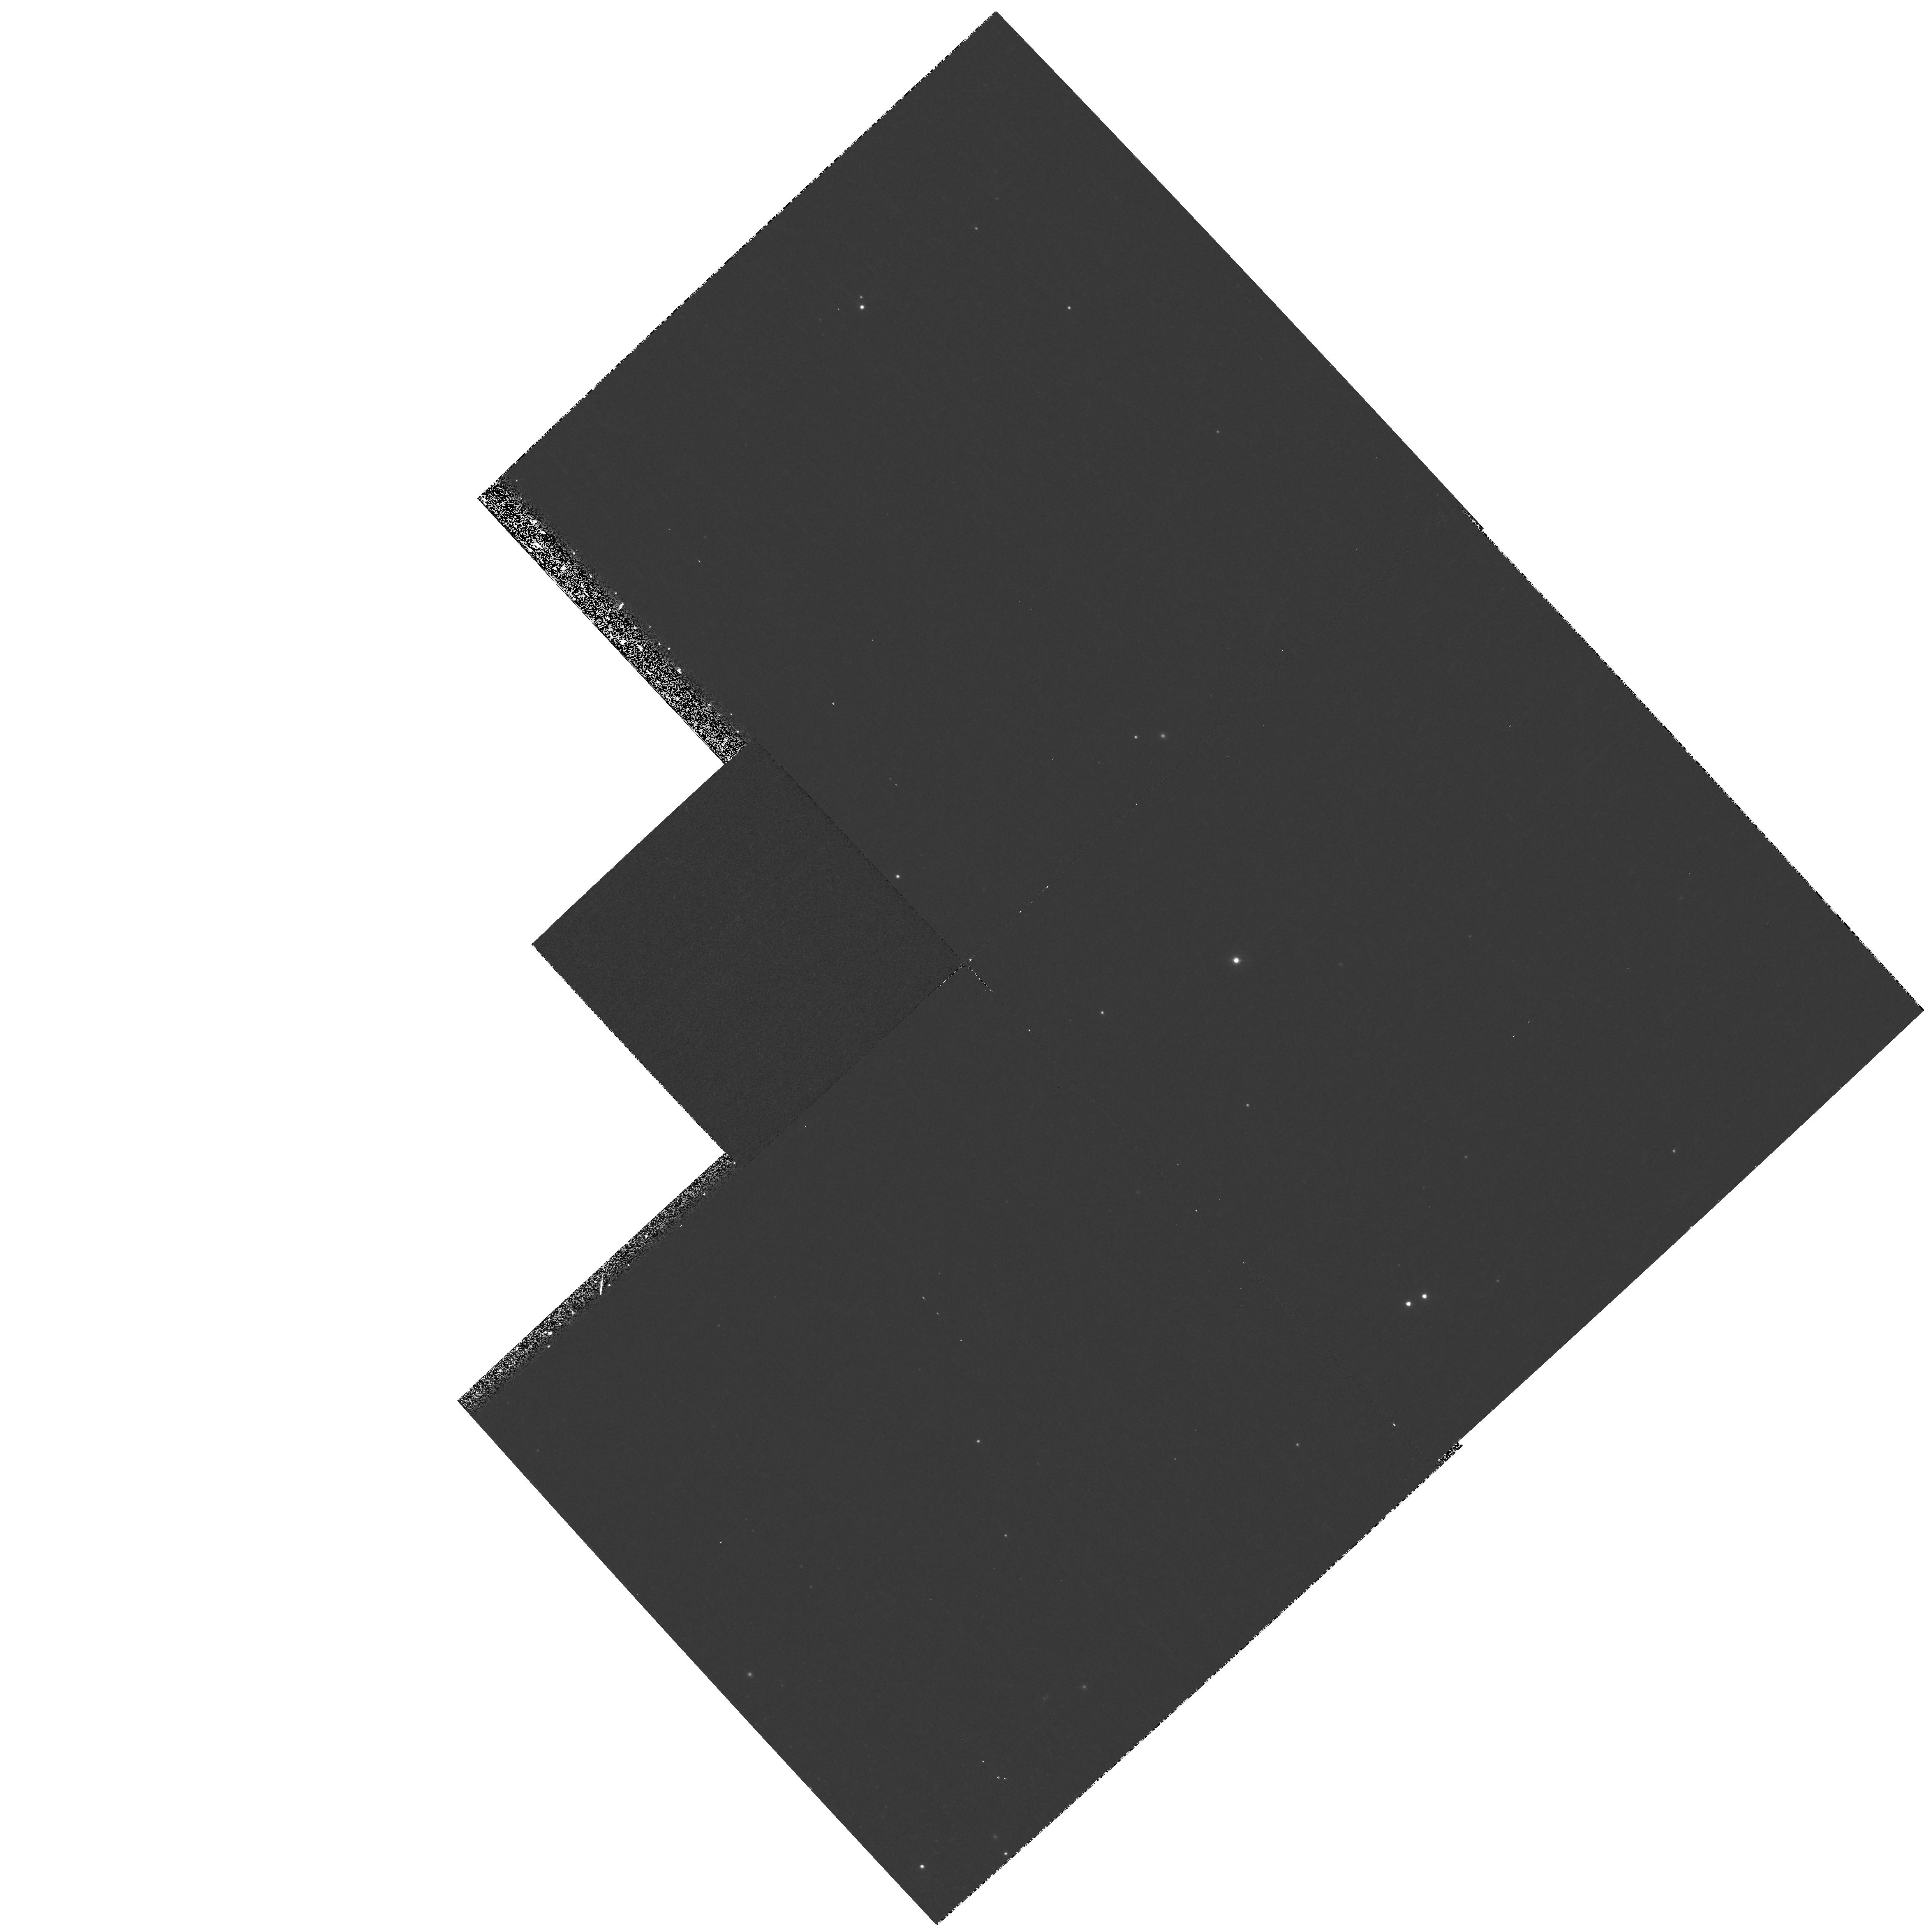
Target: field at RA 201.273°, Dec -42.962°
Instrument: WFPC2/PC
Filter: F336W
Exposure: 23 min
Observation ID: hst_8119_02_wfpc2_pc_f336w_u5ce02

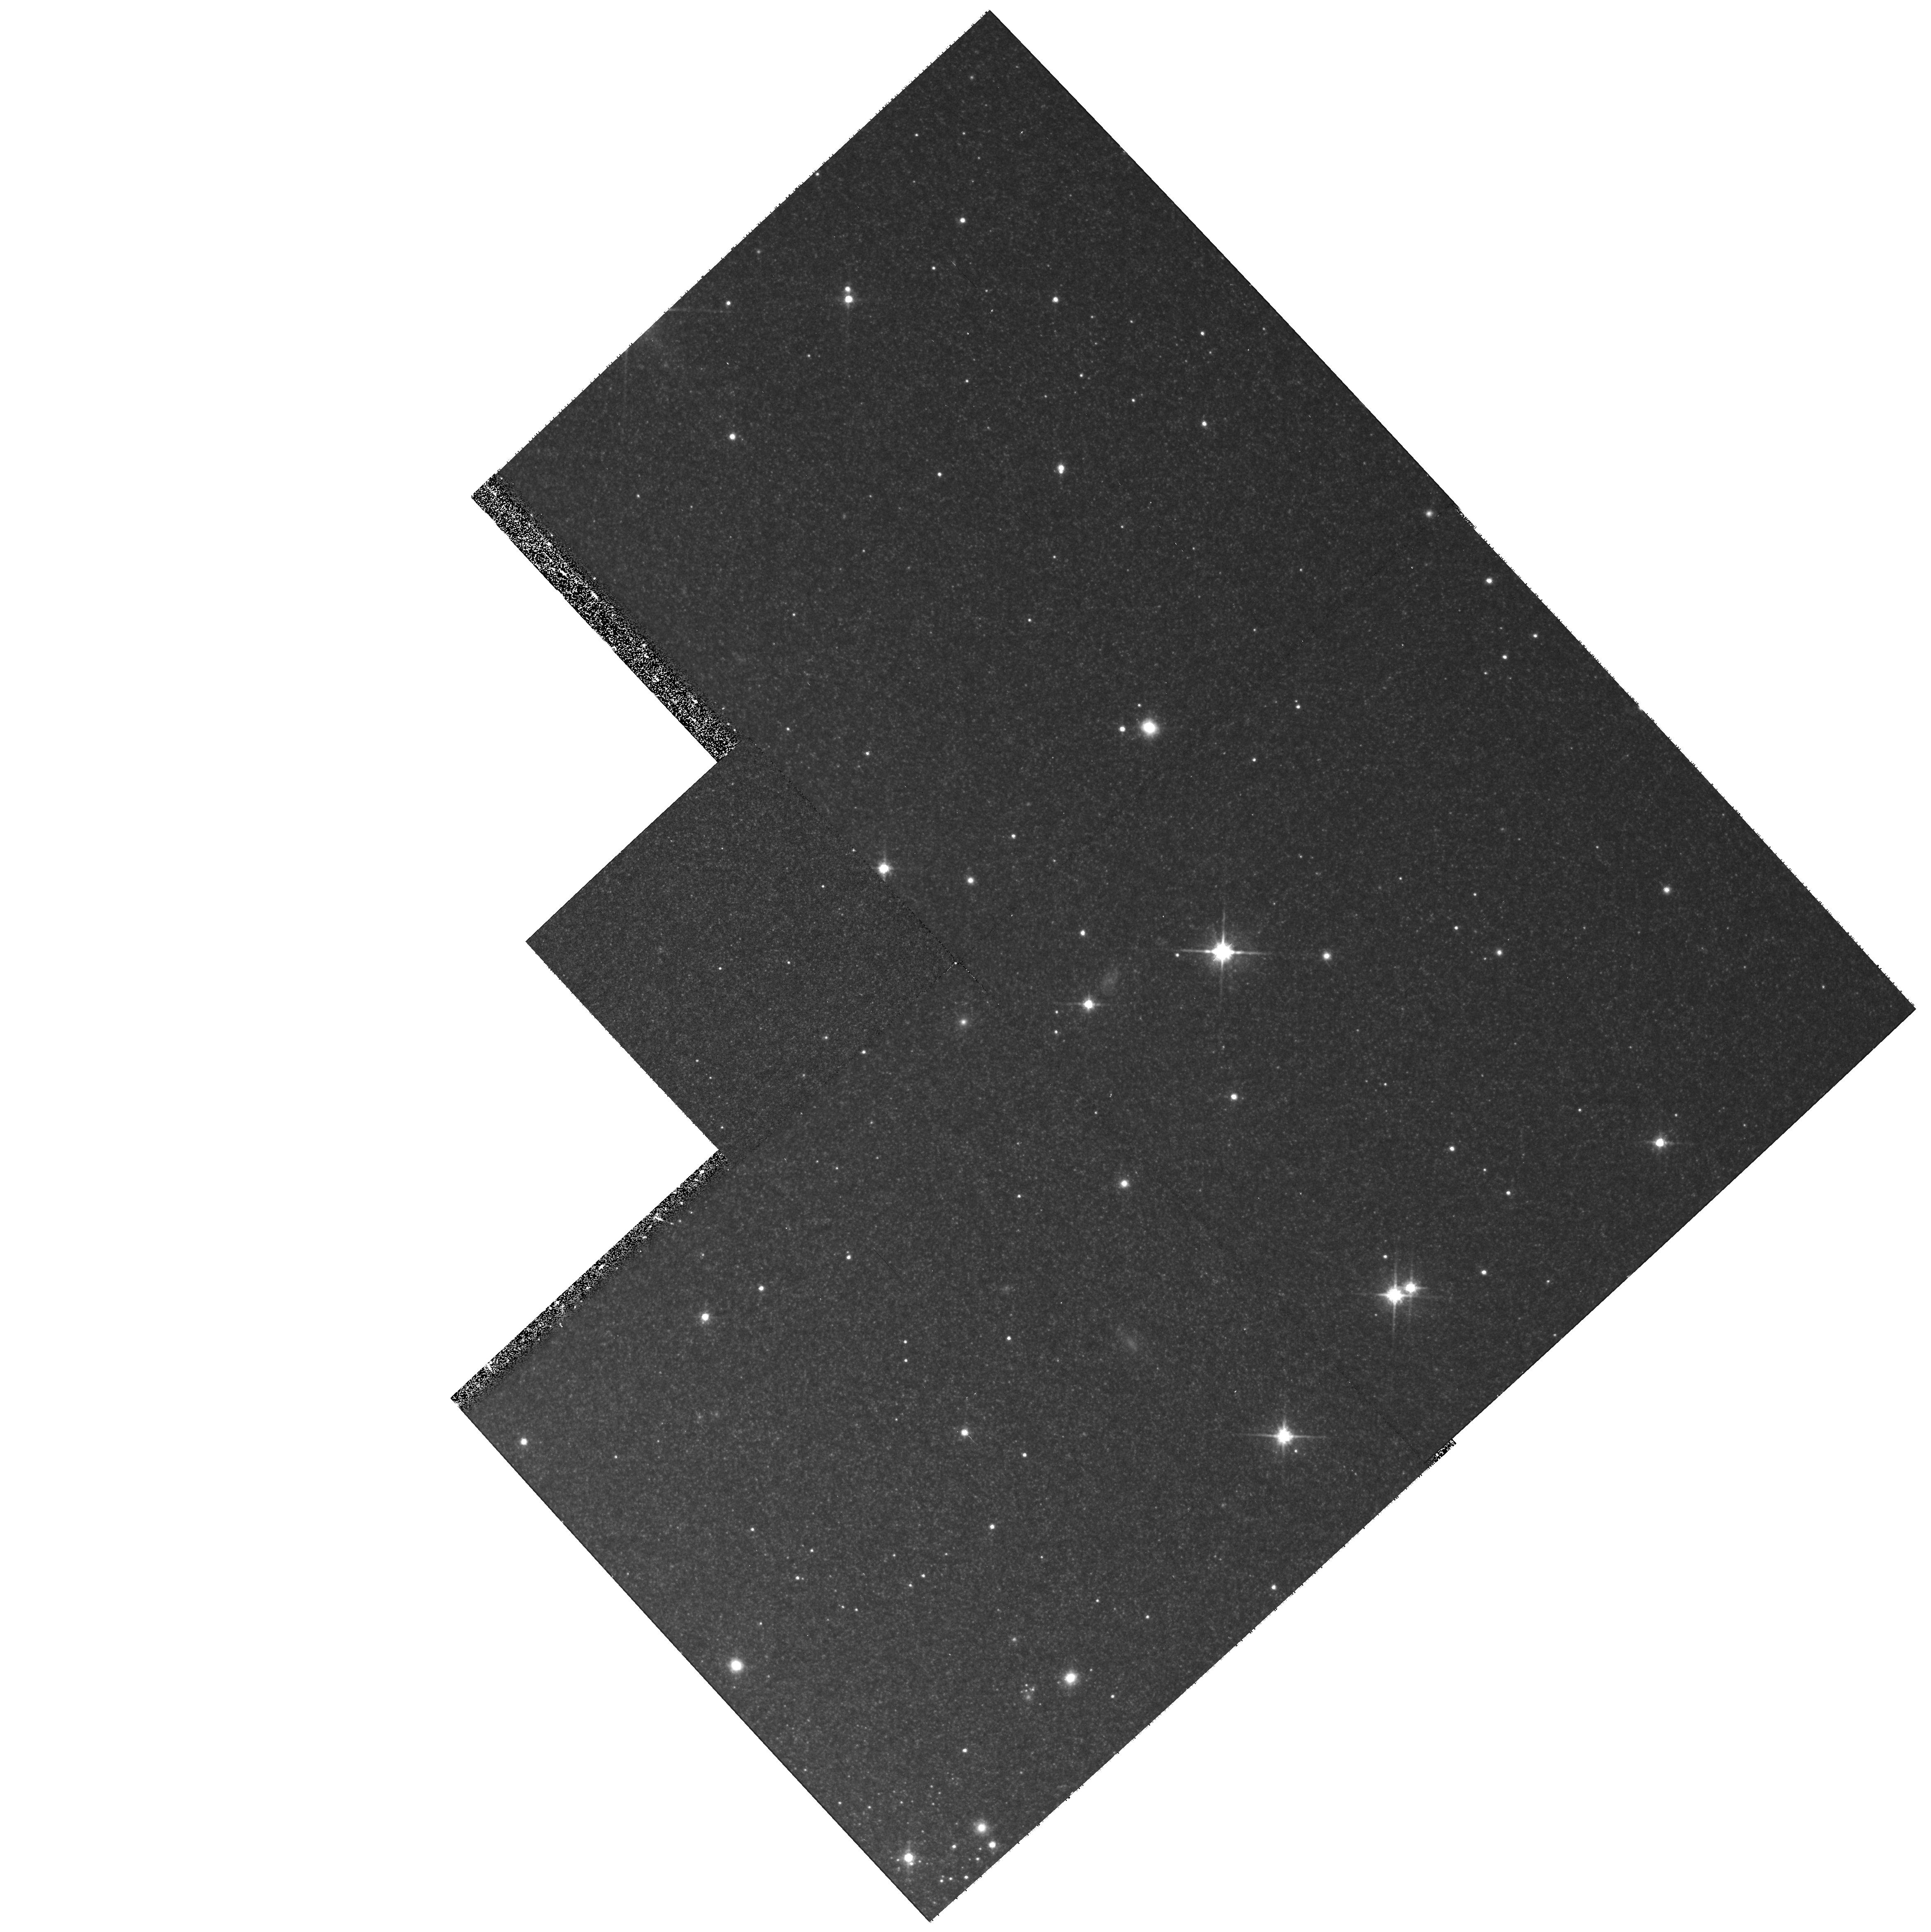
Target: field at RA 201.273°, Dec -42.962°
Instrument: WFPC2/PC
Filter: F814W
Exposure: 17 min
Observation ID: hst_8119_02_wfpc2_pc_f814w_u5ce02

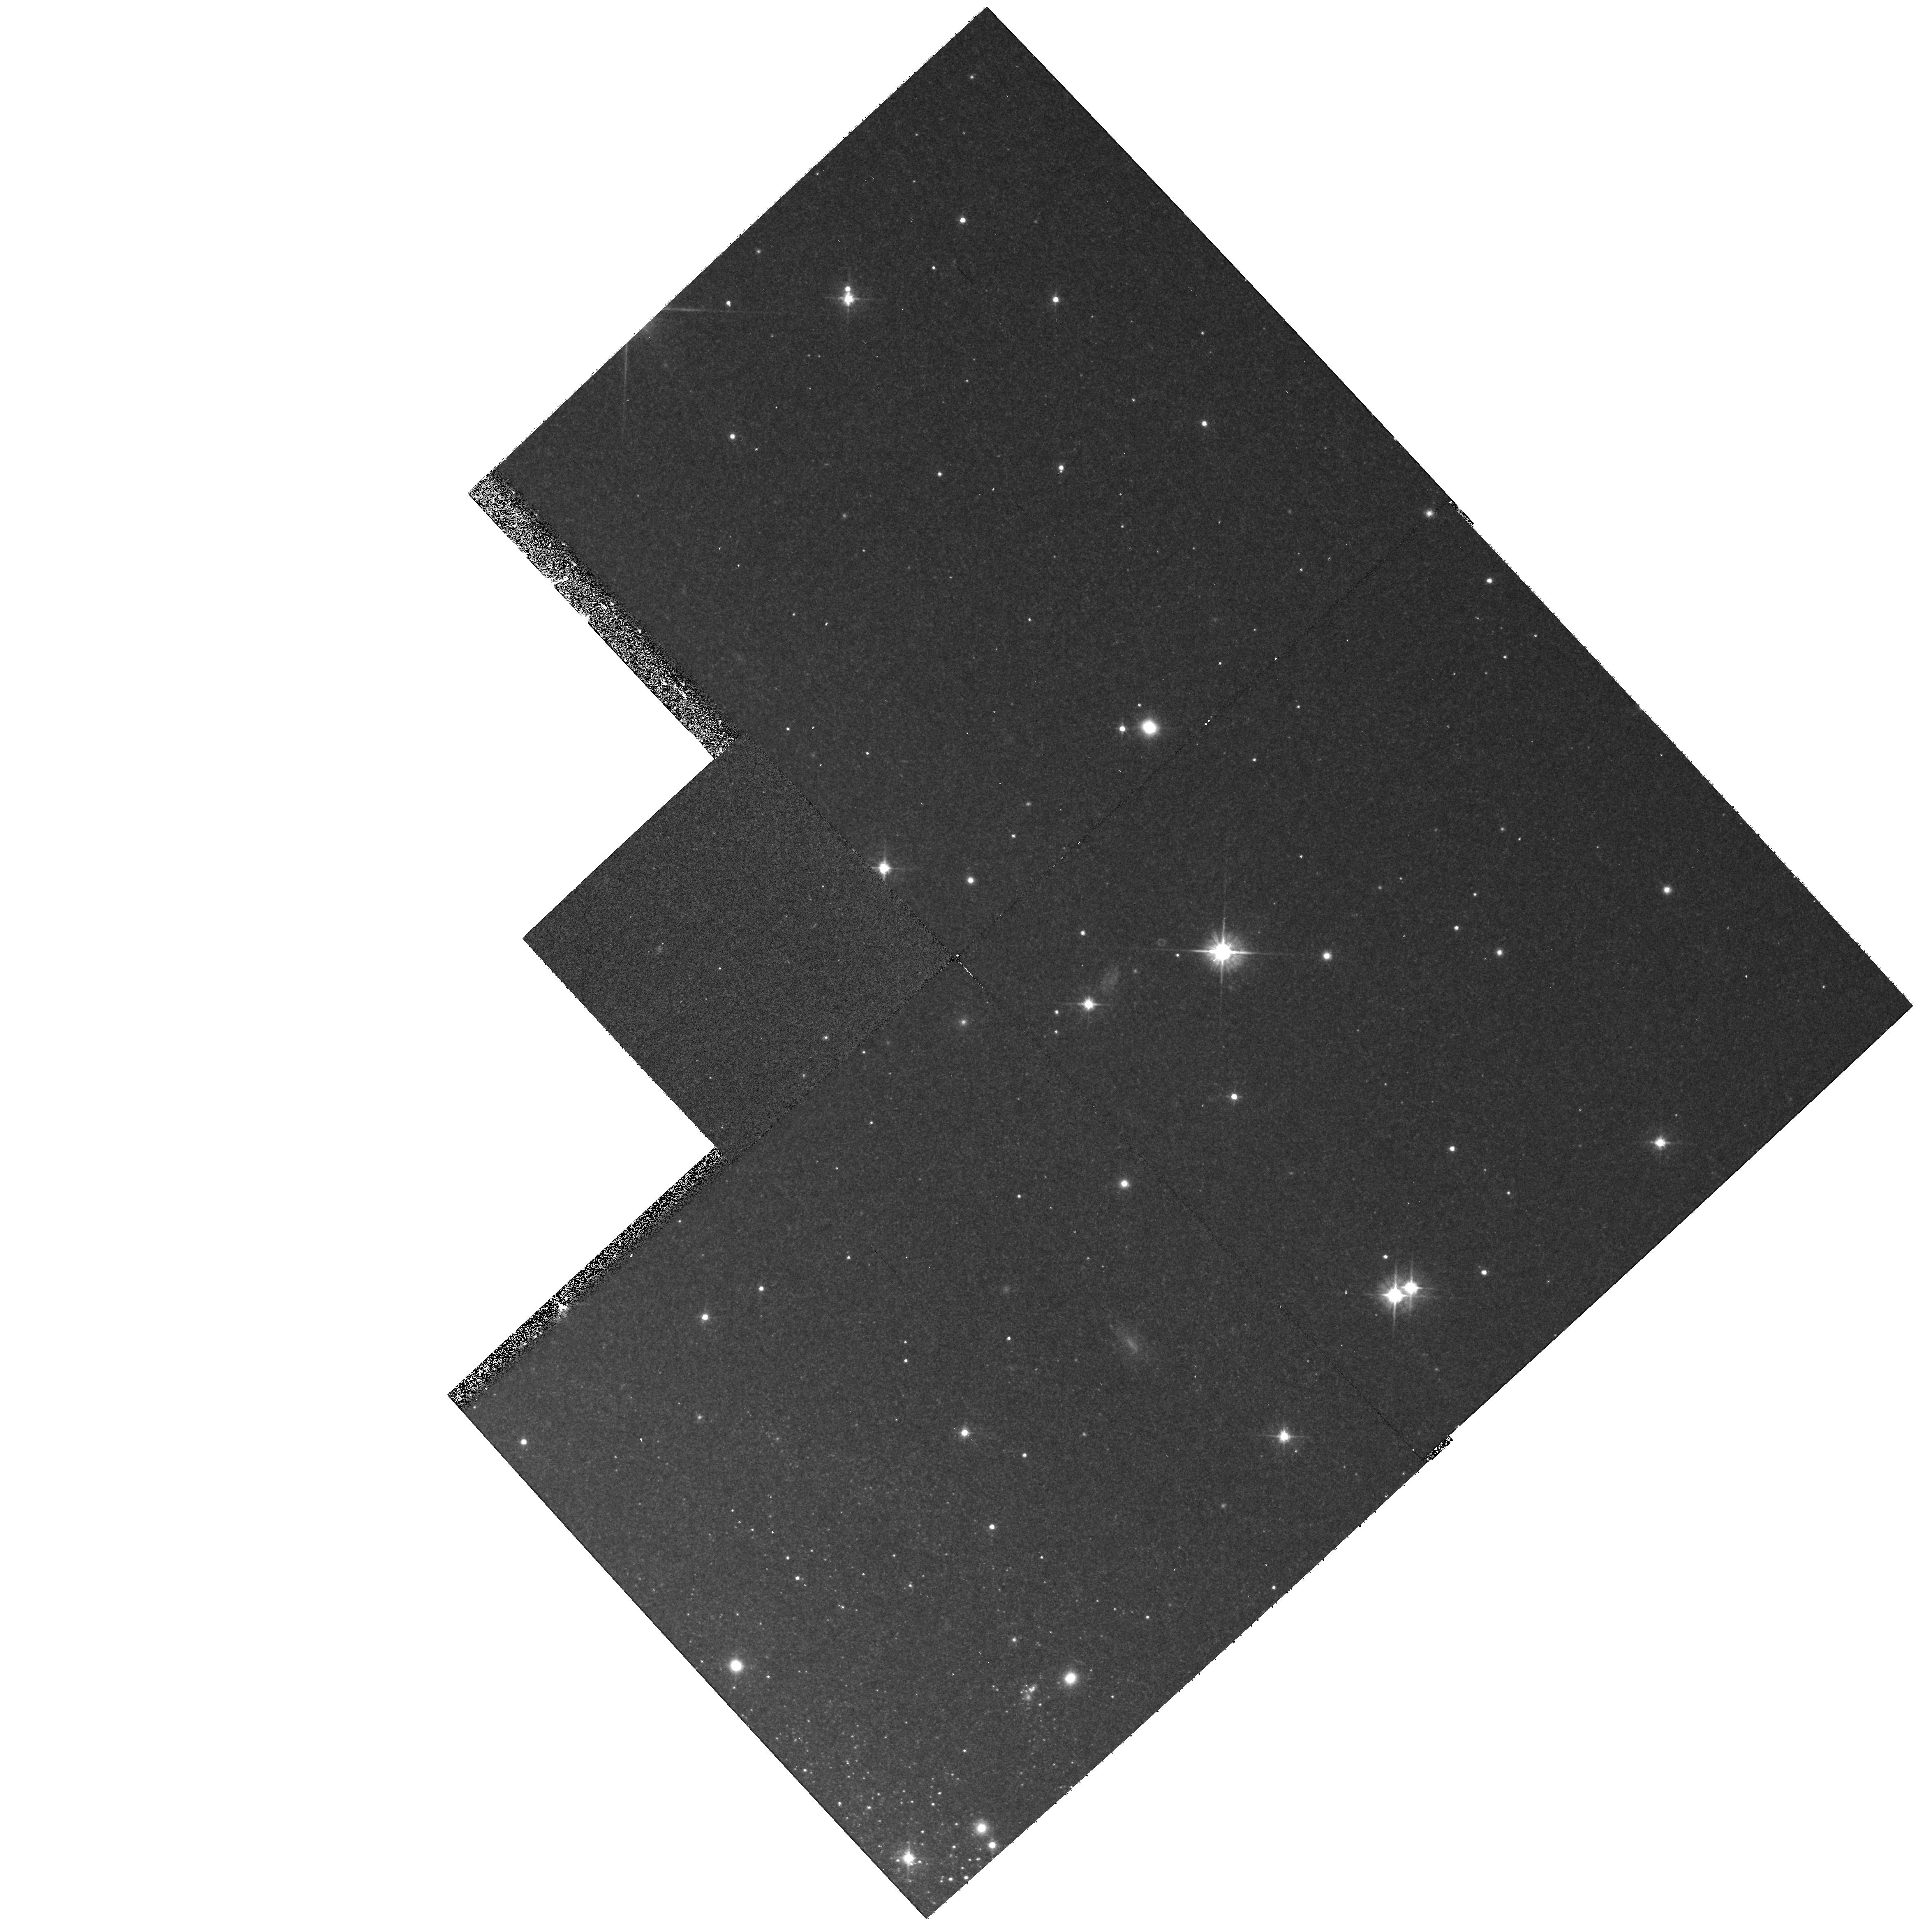
Target: field at RA 201.273°, Dec -42.962°
Instrument: WFPC2/PC
Filter: F555W
Exposure: 17 min
Observation ID: hst_8119_02_wfpc2_pc_f555w_u5ce02

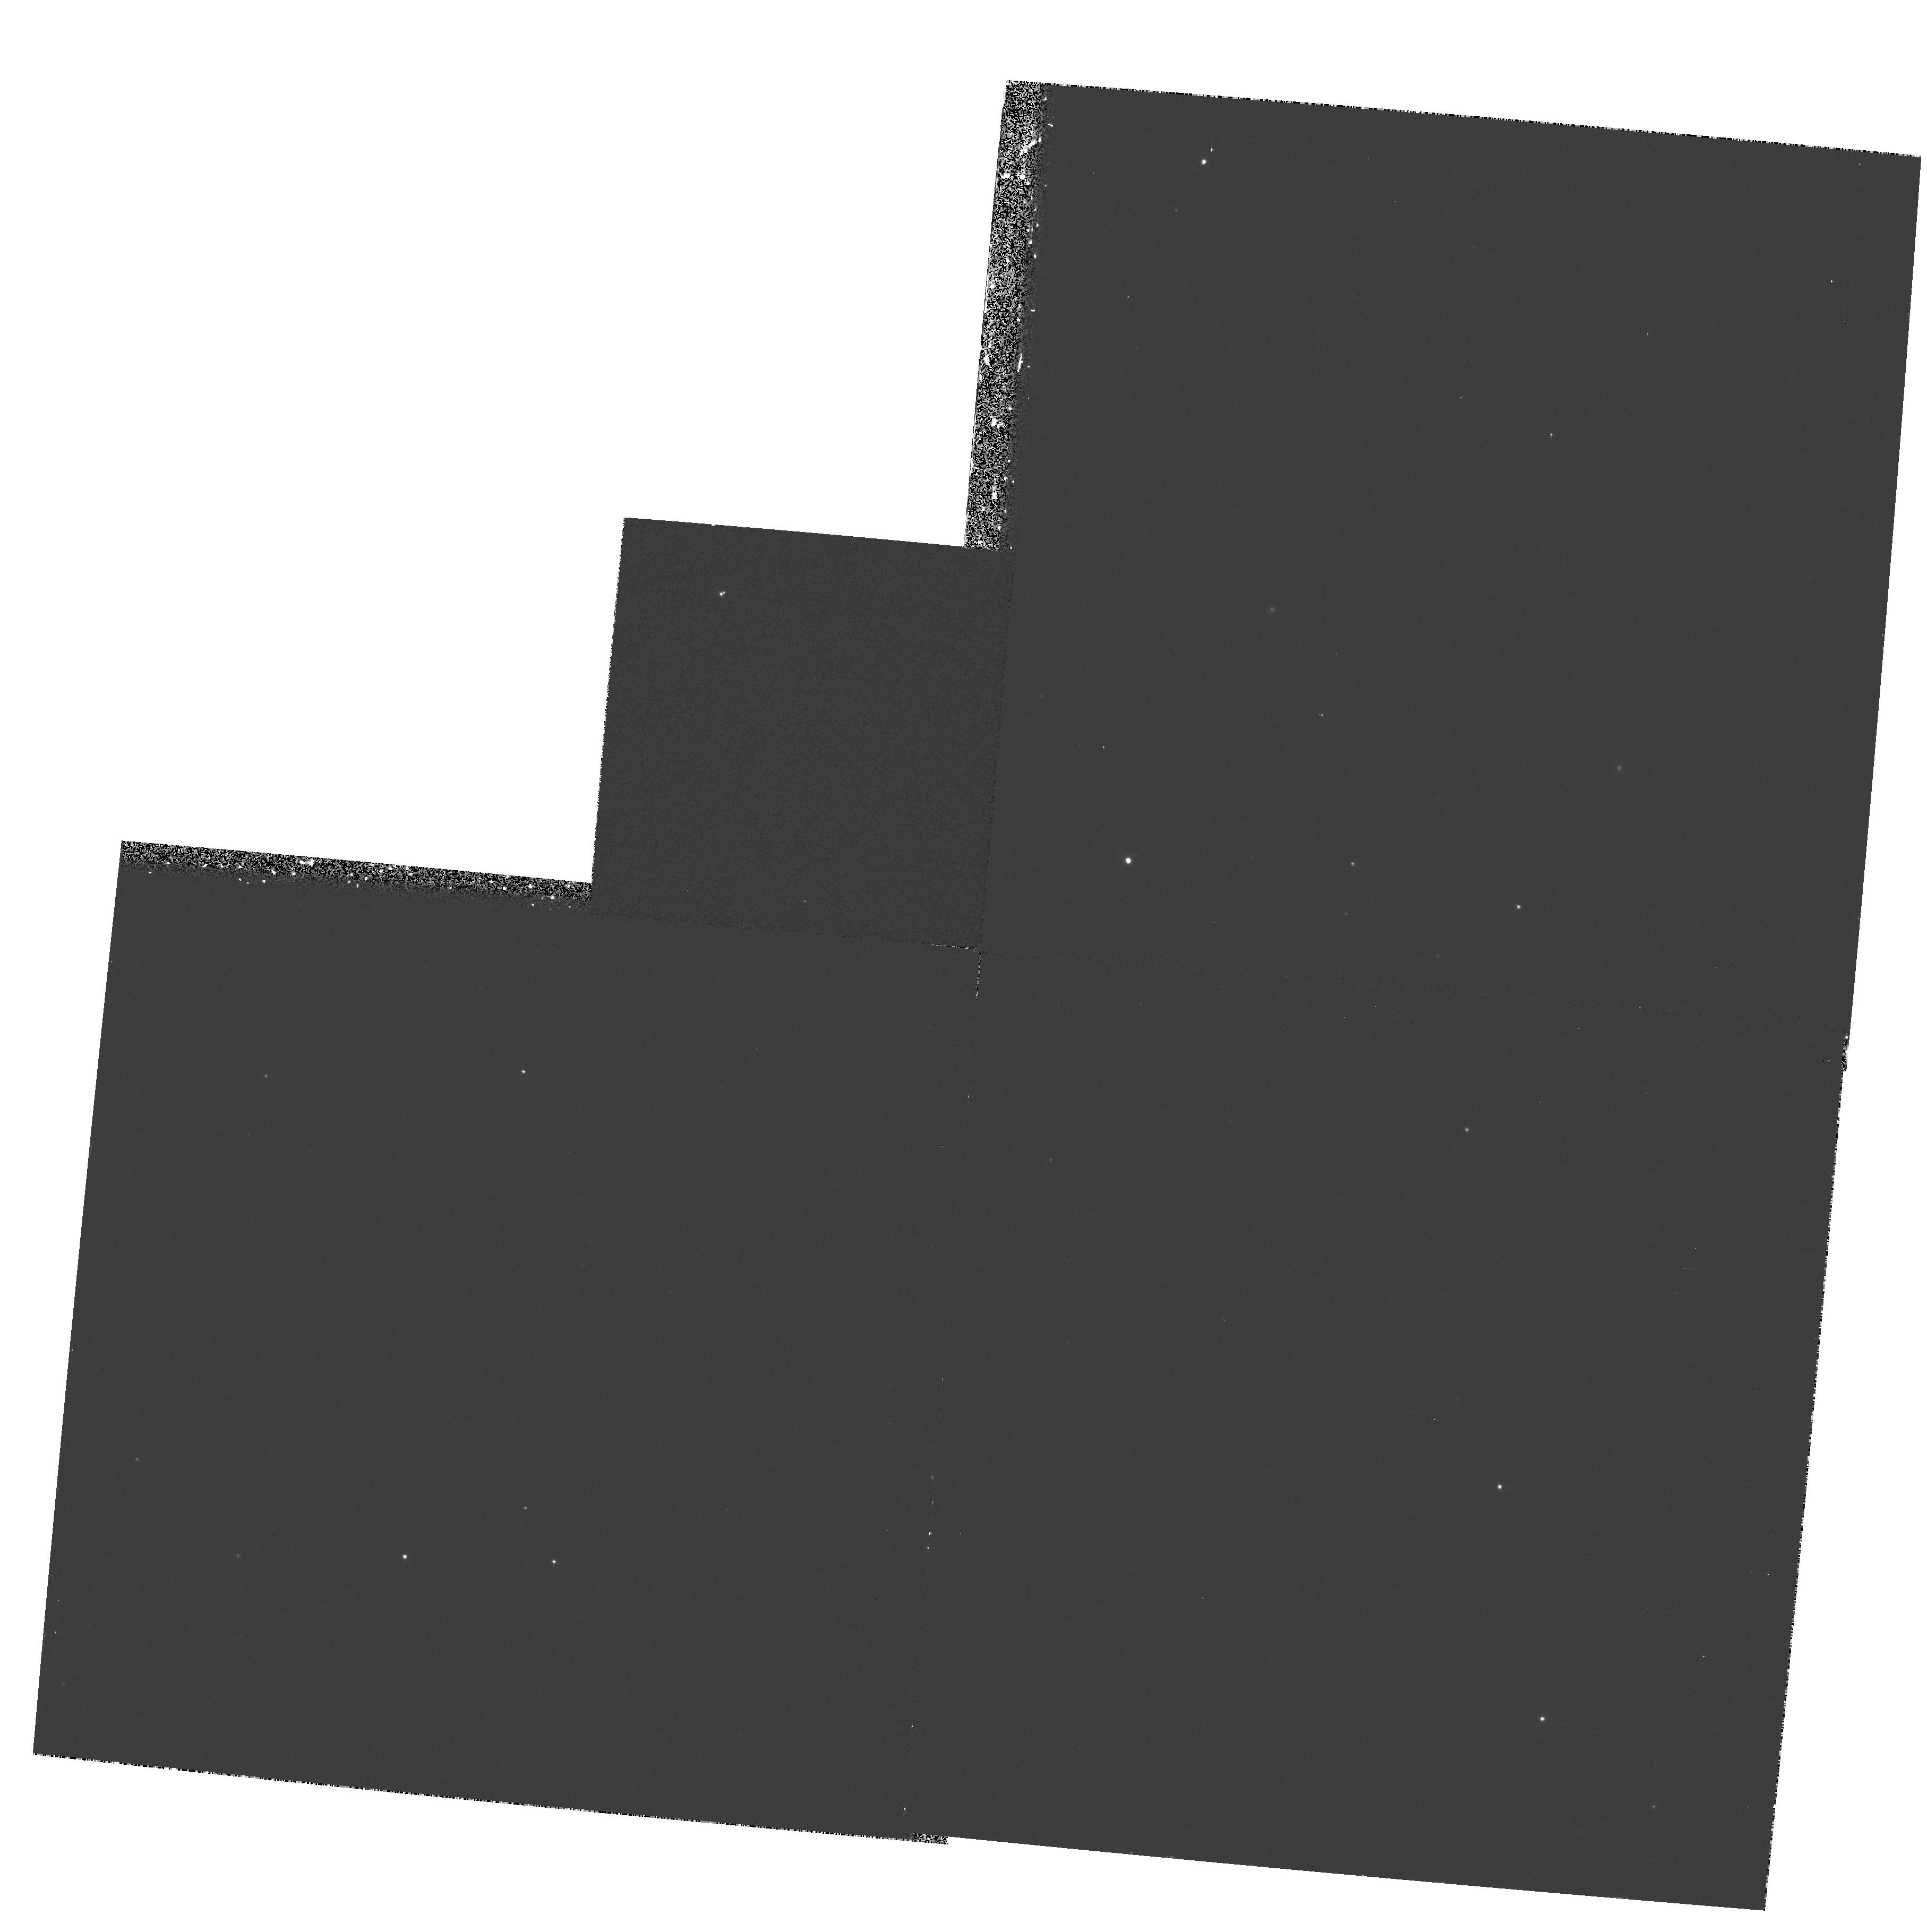
Target: field at RA 201.244°, Dec -43.030°
Instrument: WFPC2/PC
Filter: F336W
Exposure: 23 min
Observation ID: hst_8119_01_wfpc2_pc_f336w_u5ce01

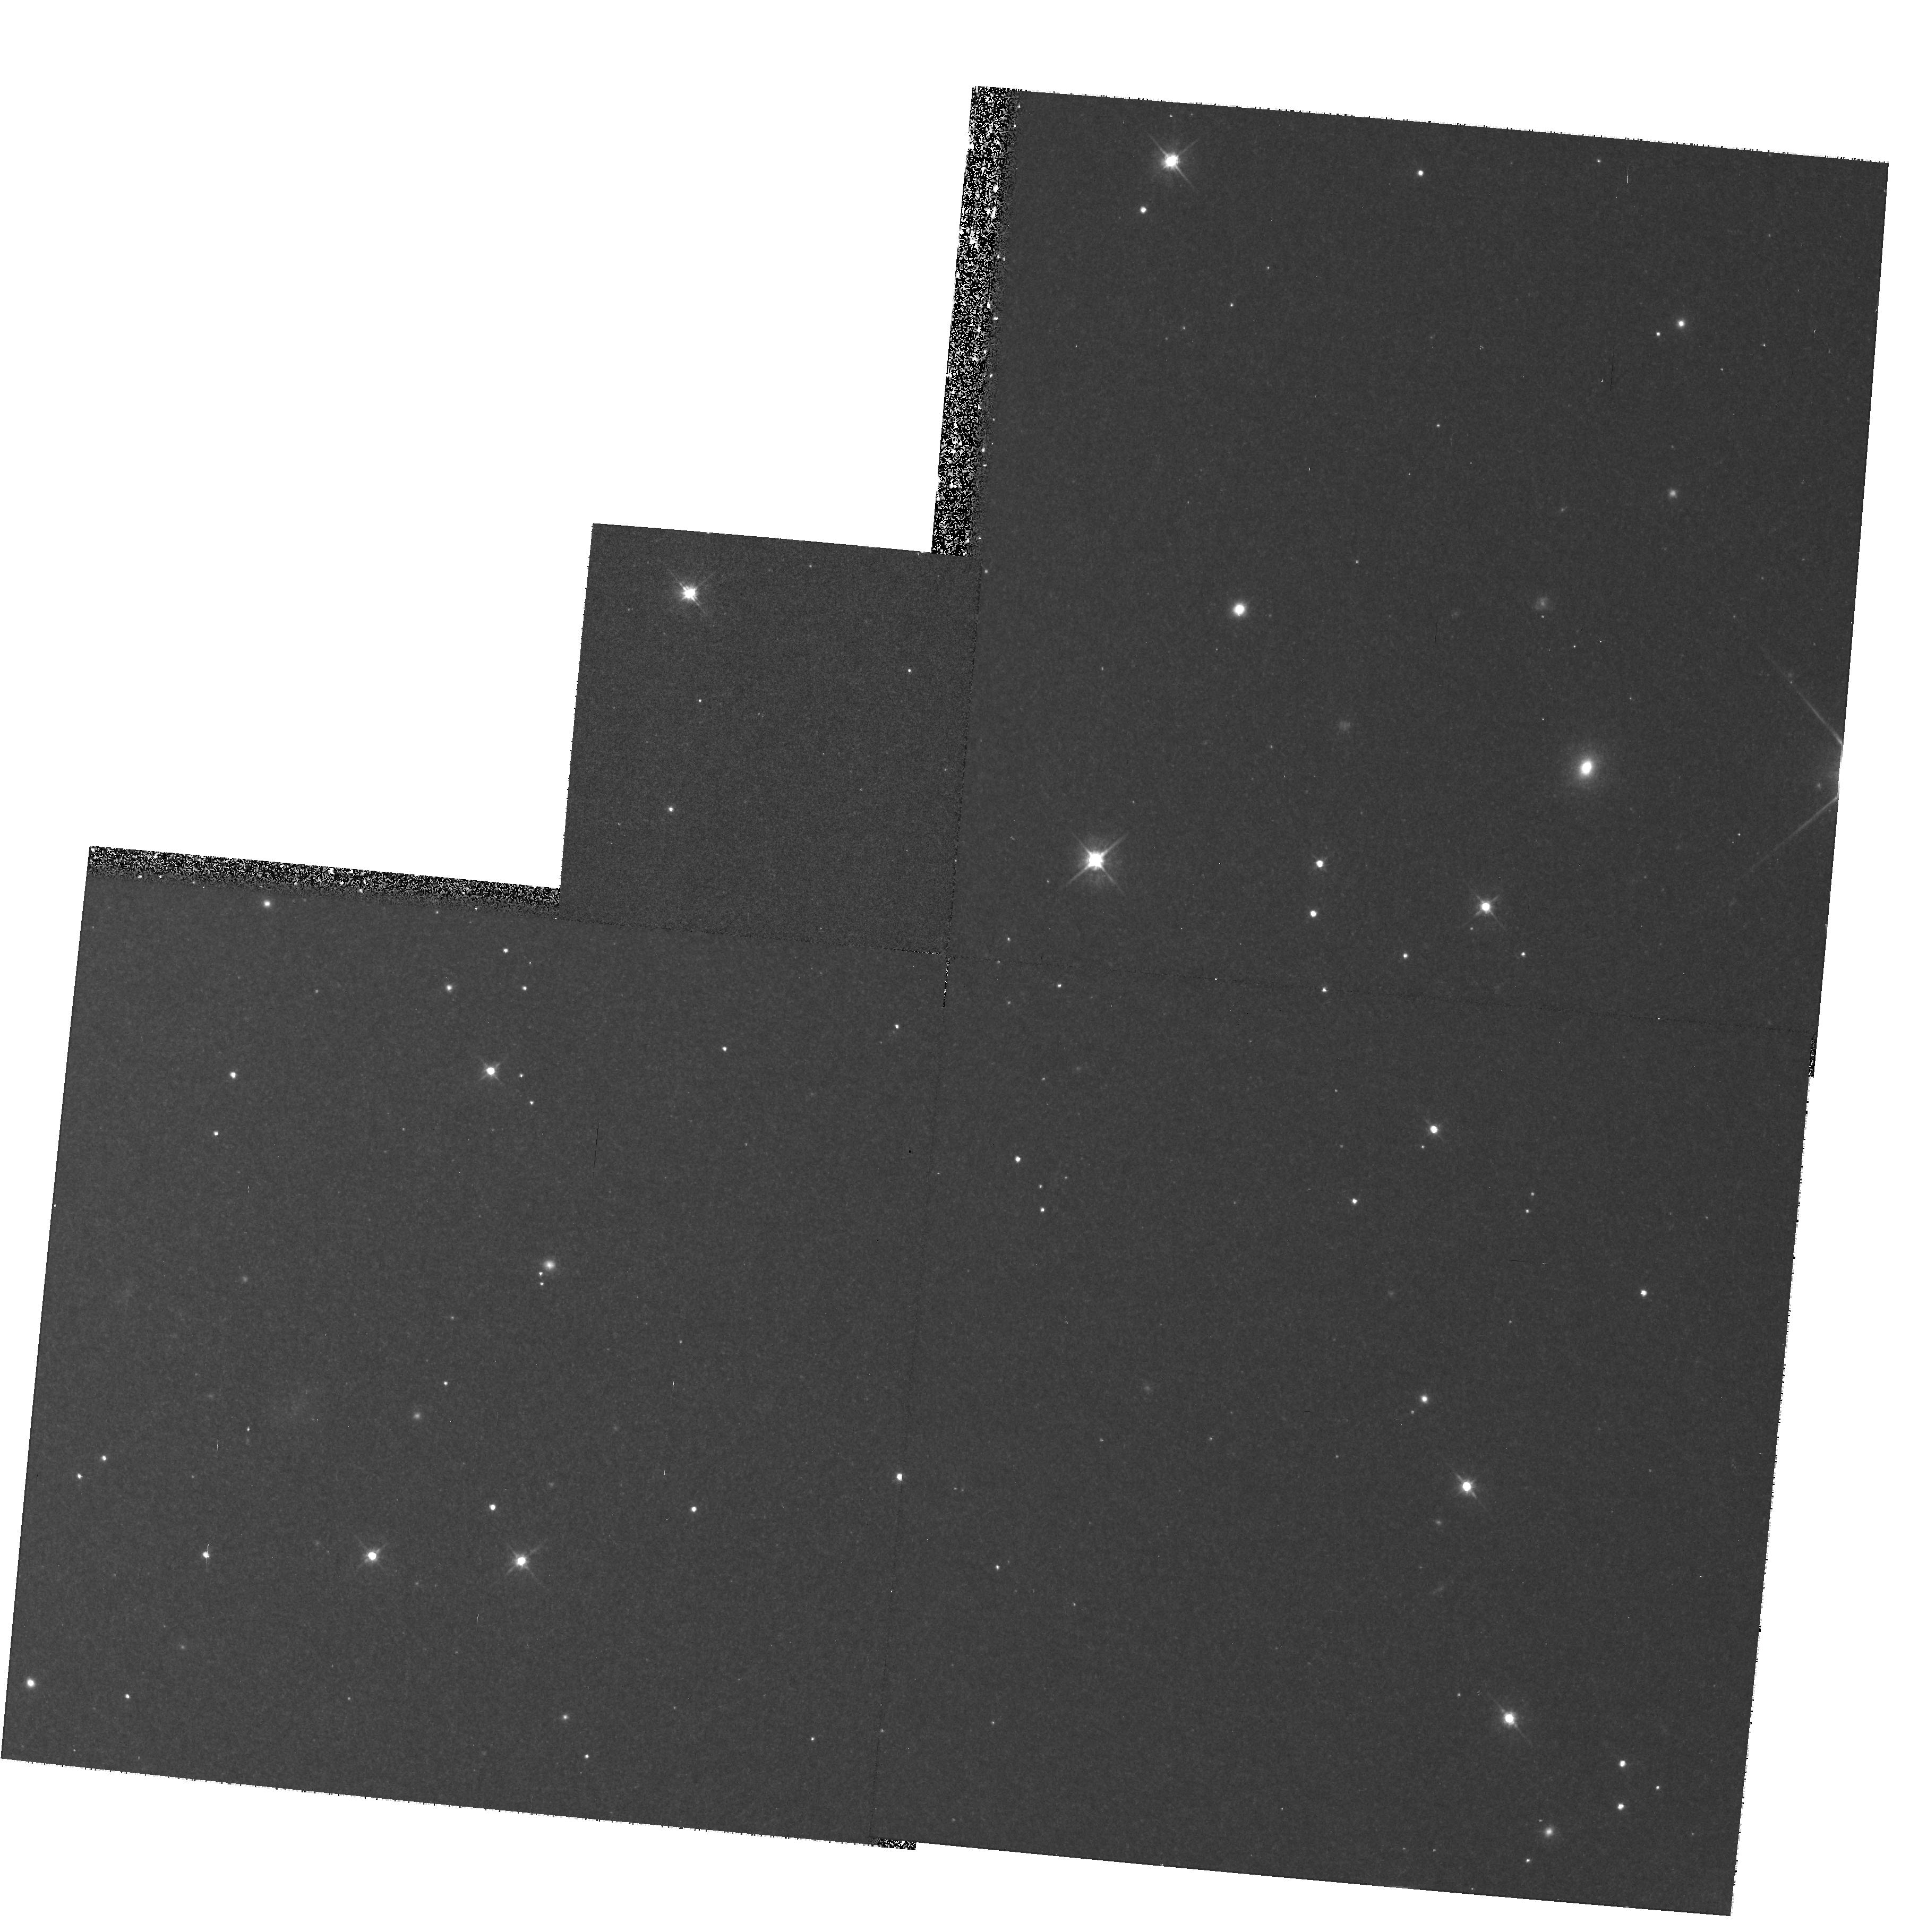
Target: field at RA 201.244°, Dec -43.031°
Instrument: WFPC2/PC
Filter: F555W
Exposure: 17 min
Observation ID: hst_8119_01_wfpc2_pc_f555w_u5ce01

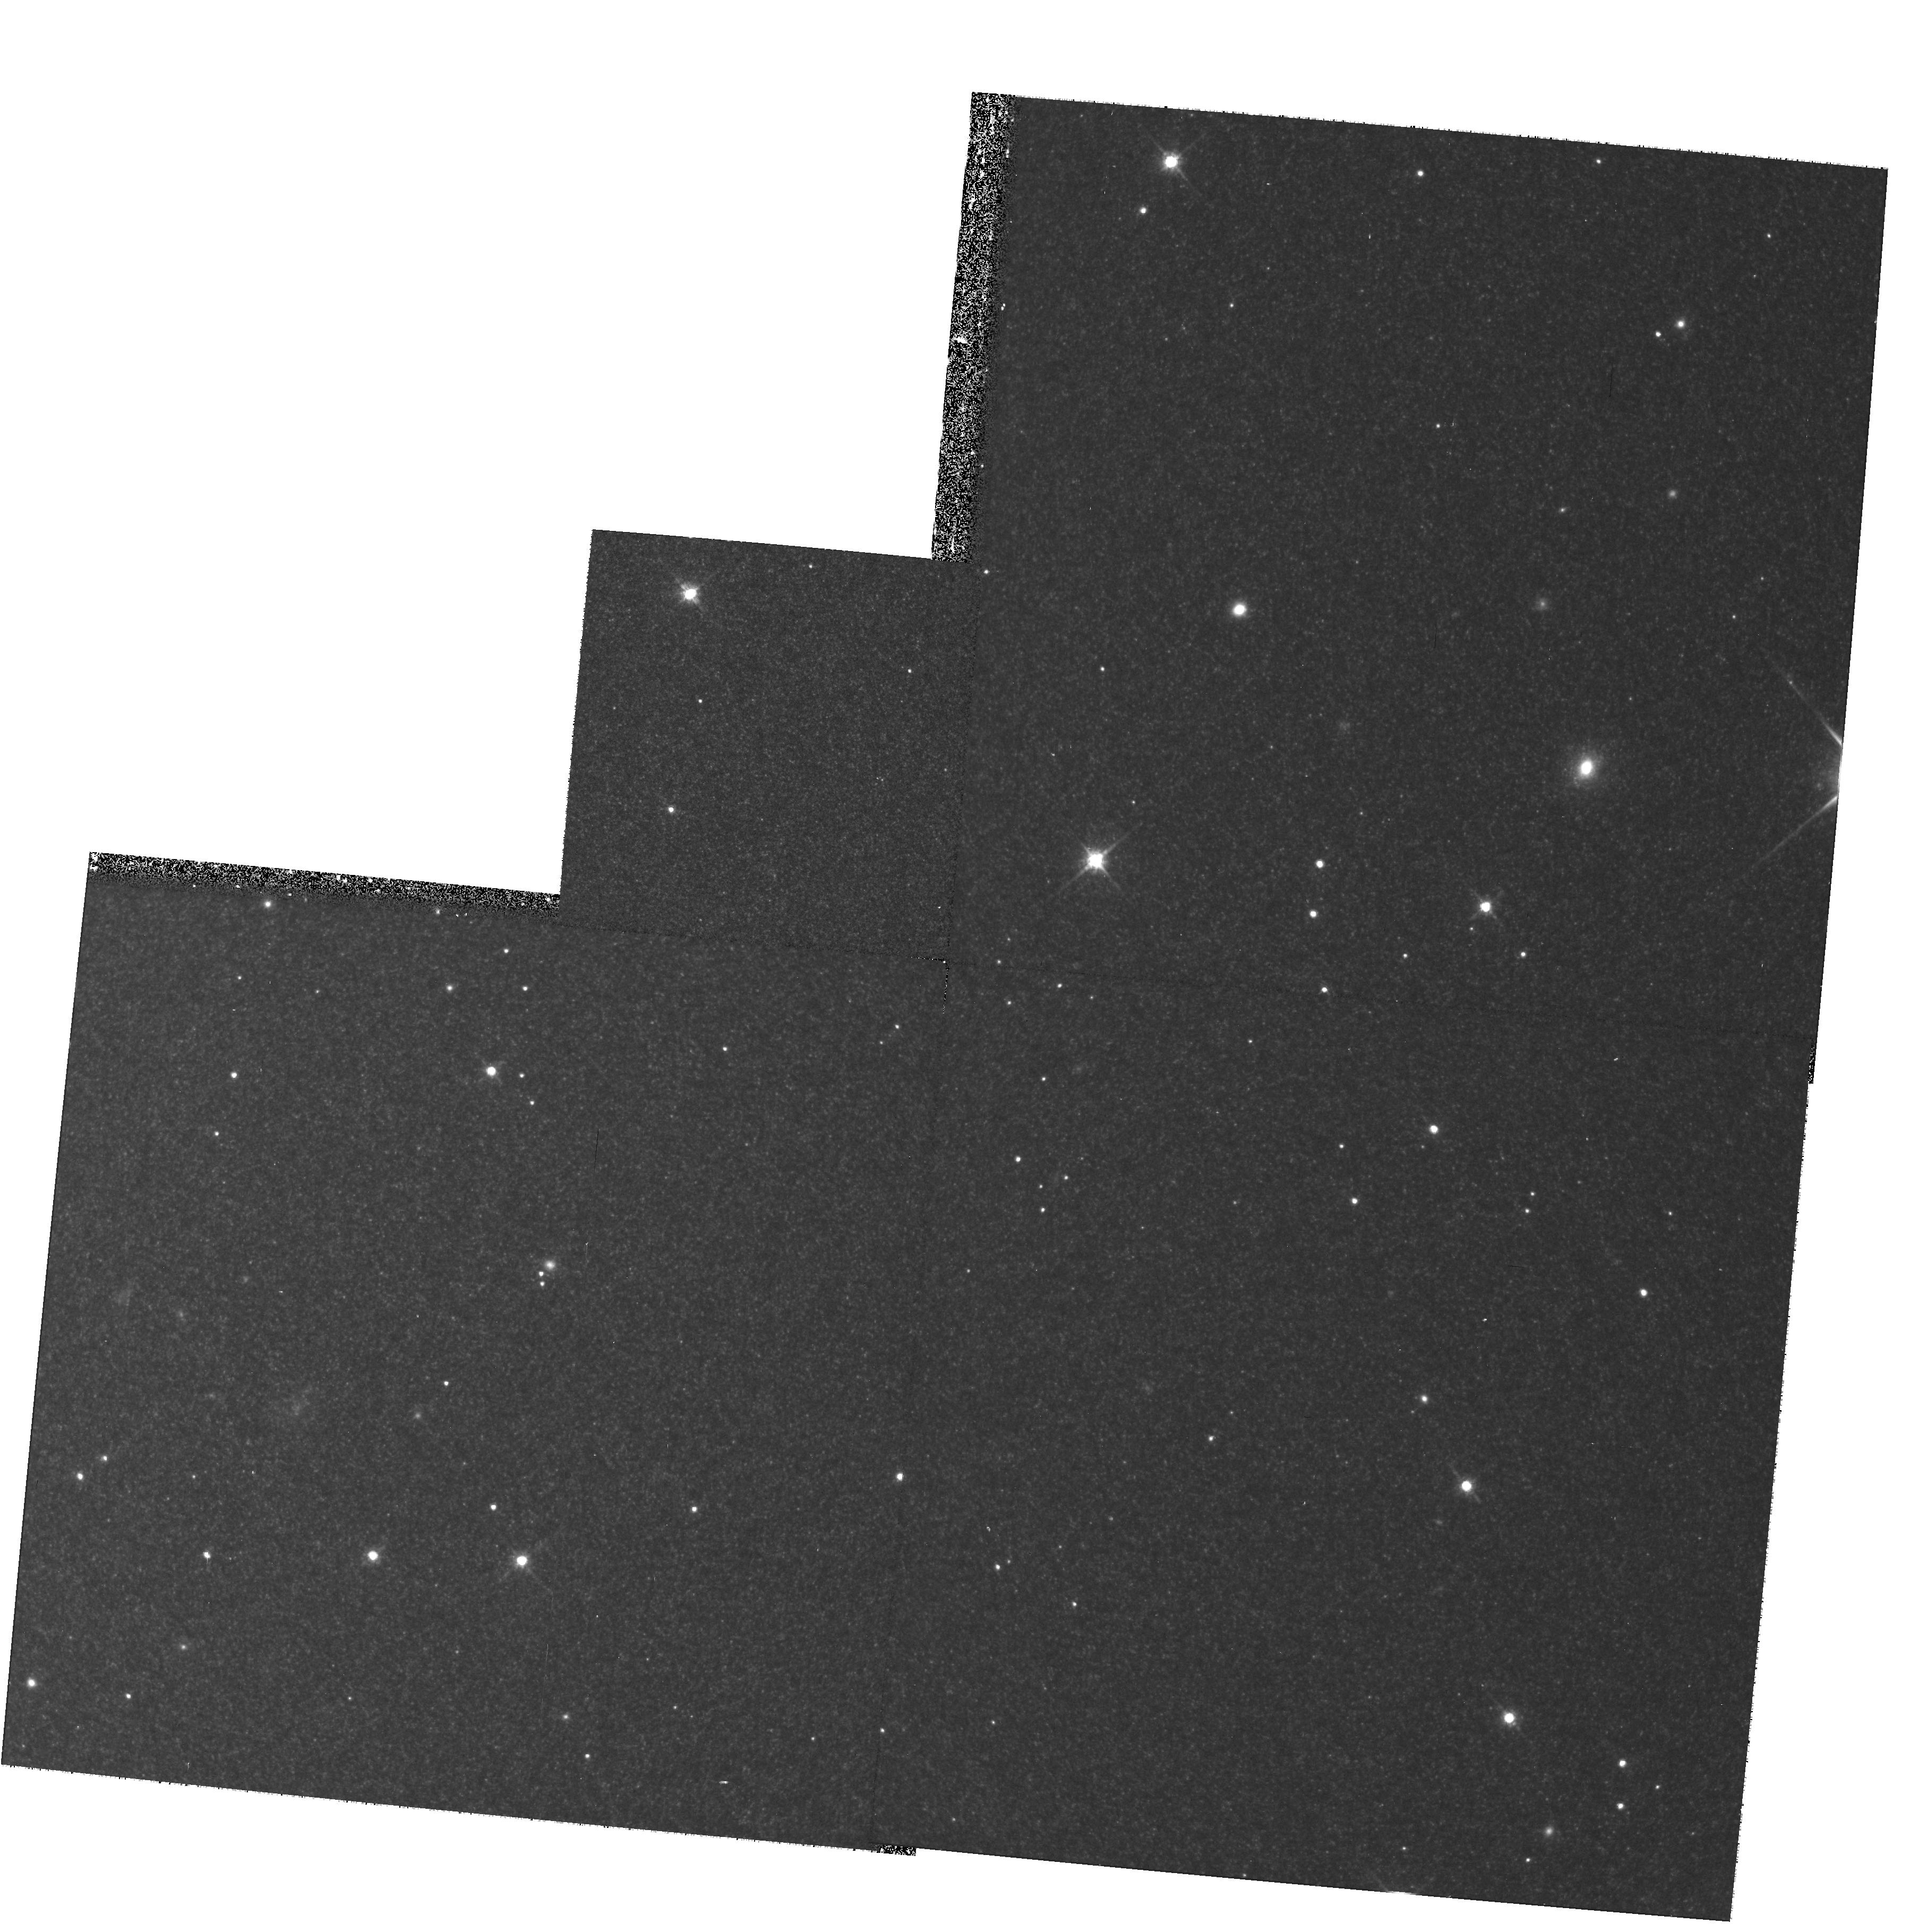
Target: field at RA 201.244°, Dec -43.031°
Instrument: WFPC2/PC
Filter: F814W
Exposure: 17 min
Observation ID: hst_8119_01_wfpc2_pc_f814w_u5ce01

Measuring the black hole mass in Centaurus A, the nearest active galaxy (PI: Schreier, Ethan J.)

We will use STIS to measure the mass of the black hole at the center of NGC5128 (Cen A), the nearest active galaxy. The presence of a super-massive black hole, comparable to that of M87, is suggested by the jet, the extent of the radio lobes, and the presence of strong nuclear radiation extending to hard X-rays and Gamma-rays. A 1" (~ 17pc) radius ionized accretion disk at the nucleus of Cen A was discovered in PaAlpha using HST NICMOS (Schreier et al. 1998); we have now (1998 August) also seen the disk in Fe IILambda1.643Mu m. Recent near-IR ground based spectra (Blum, 1998 private communication) reveal broadened lines near the nucleus, consistent with a central mass ~eq 10^9 M_\odot. These and other observations demonstrate that notwithstanding the high dust extinction at the center of NGC5128, a number of lines in the ~eq0.9-2.2Mu m range can be used to study the mass distribution. HST's spatial resolution is required to yield a good mass determination. S IIILambda 9532Angstrom\ is the shortest wavelength line which is seen to be present and is readily accessible to STIS. Observing with the G750L low-dispersion grating of STIS through the 0arcs1 wide slit, we will thus use the S III emission line as a gas tracer to measure the rotation curve of the disk, measure the mass distribution in the central few parsecs of the galaxy, and determine the mass of the black hole.